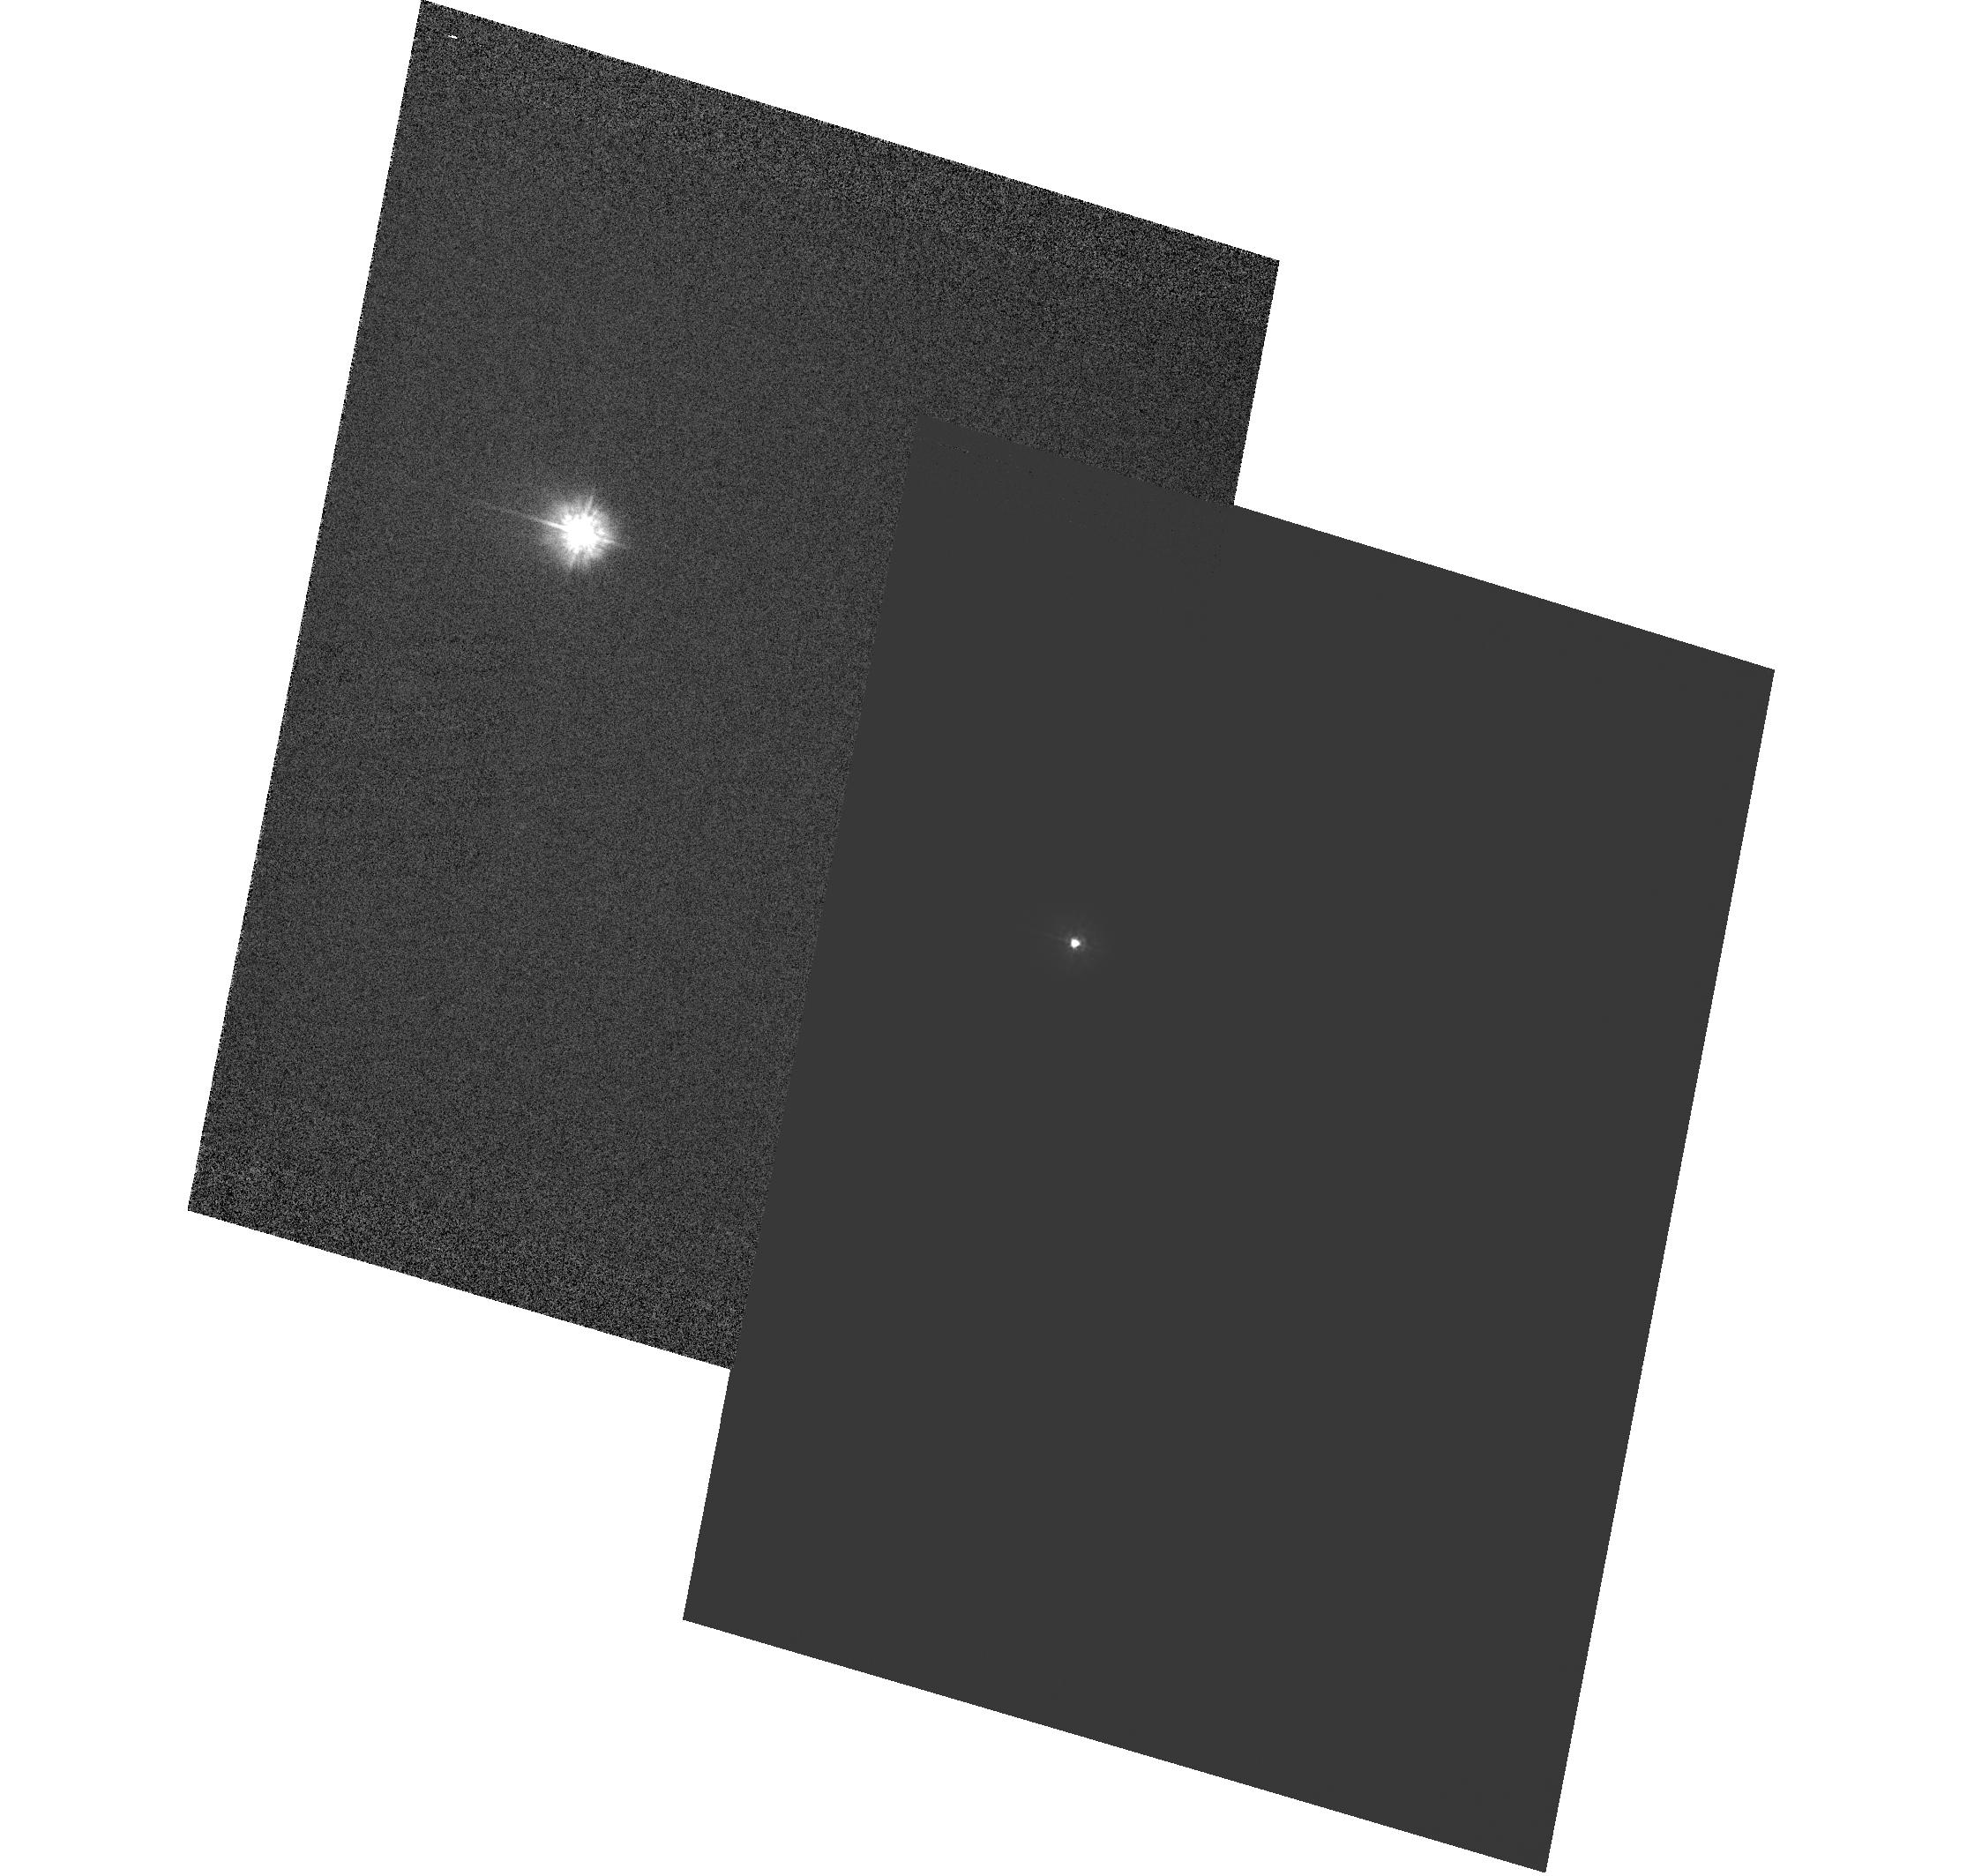
Target: POLARIS. Instrument: ACS/HRC. Filter: F220W. Exposure: 5 min. Observation ID: hst_10891_01_acs_hrc_f220w_j9o101

The Dynamical Mass of the Bright Cepheid Polaris (PI: Evans, Nancy Remage)

Cepheid variables are of central importance in Galactic and extragalactic astronomy. They are the primary standard candles for measuring extragalactic distances, and they provide critical tests of stellar-evolution theory. Surprisingly, however, until now there was not a single Cepheid with a purely dynamical measurement of its mass. Polaris (alpha UMi) is the nearest and brightest of all Cepheids. It offers the unique opportunity to measure the dynamical mass of a Cepheid, because it is in a binary system for which a single-lined spectroscopic orbit is already available. In Cycle 14, we resolved the system in the UV using ACS/HRC, thus providing the first direct detection of the companion, as well as a first approximation to the dynamical mass. In the present proposal we request one HST orbit per year for the next 3 Cycles, in order to refine the visual orbit. Combined with the HST/FGS parallax (see below), this program will provide an accurate mass for the Cepheid (the error should be about 0.5 Msun by Cycle 17), and the only one based purely on dynamical information. Only HST's combination of high spatial resolution and UV sensitivity can achieve this result. The parallax is a key ingredient in the mass determination. In an ongoing multi-year program (GO-9888, GO-10113, GO-10482), we are using the FGS to improve significantly upon the Hipparcos parallax of Polaris. The continued ACS imaging proposed here will thus provide extremely valuable astrophysical information from a very modest additional investment of observing time.